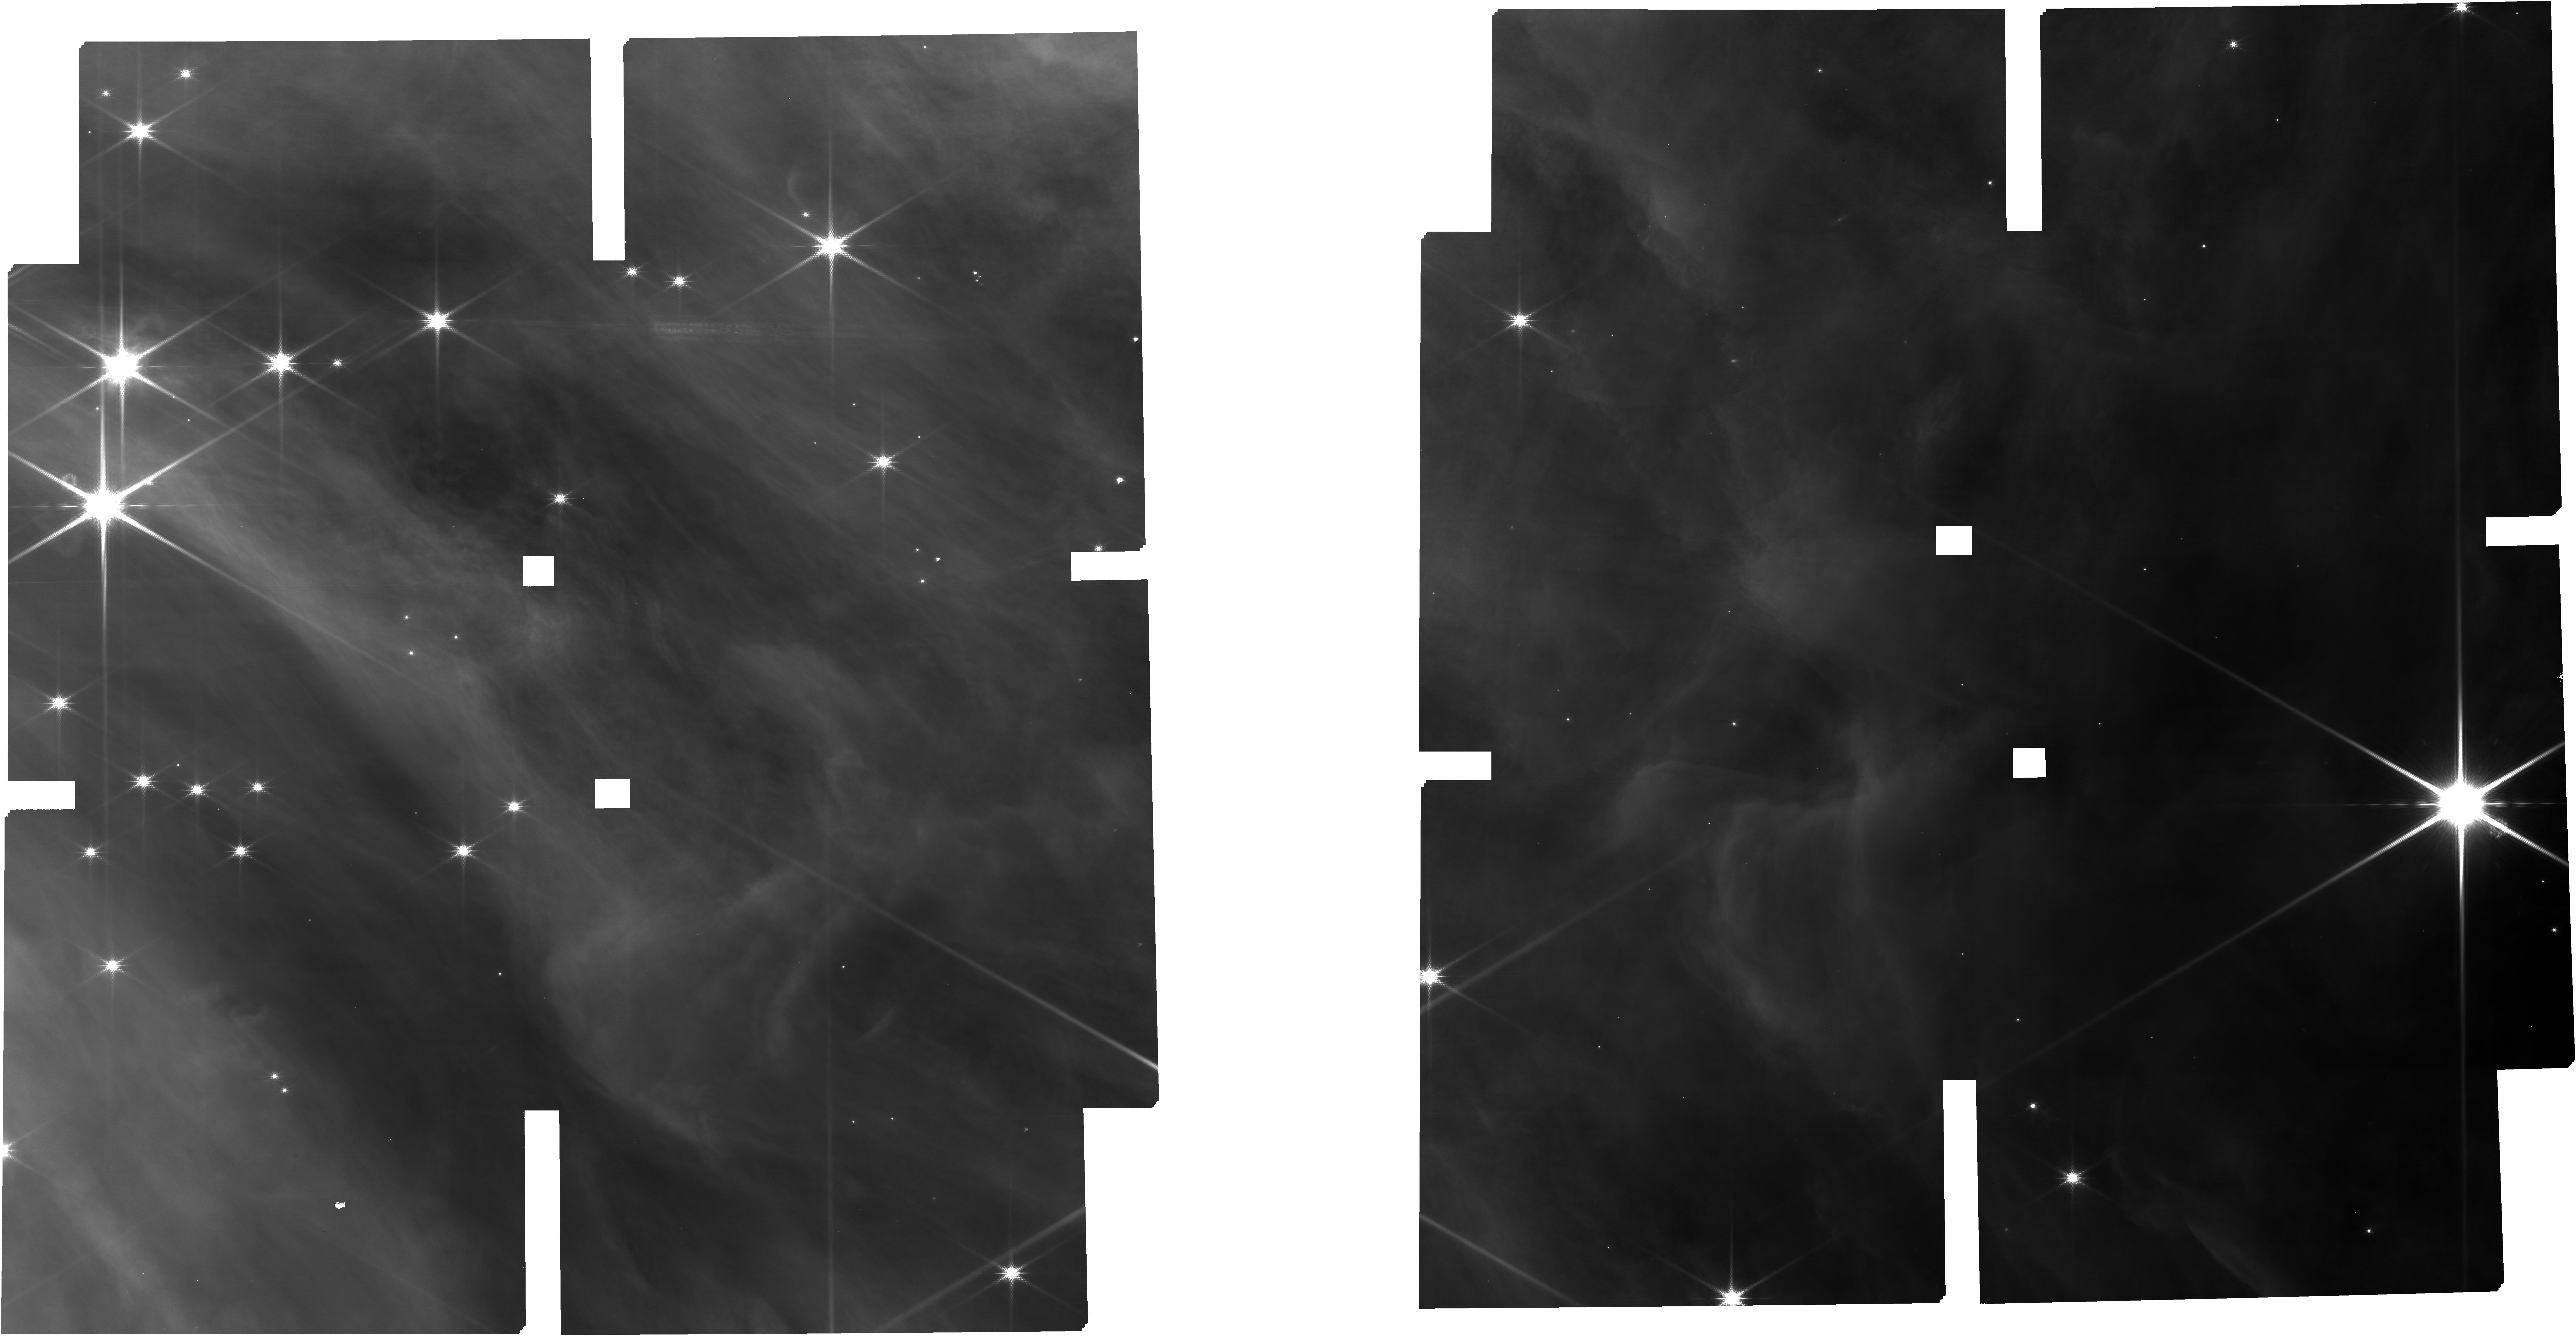
Target: TARGETS
Instrument: NIRCAM
Filter: F150W2+F162M
Exposure: 34 min
Observation ID: jw01228-o003_t001_nircam_f150w2-f162m

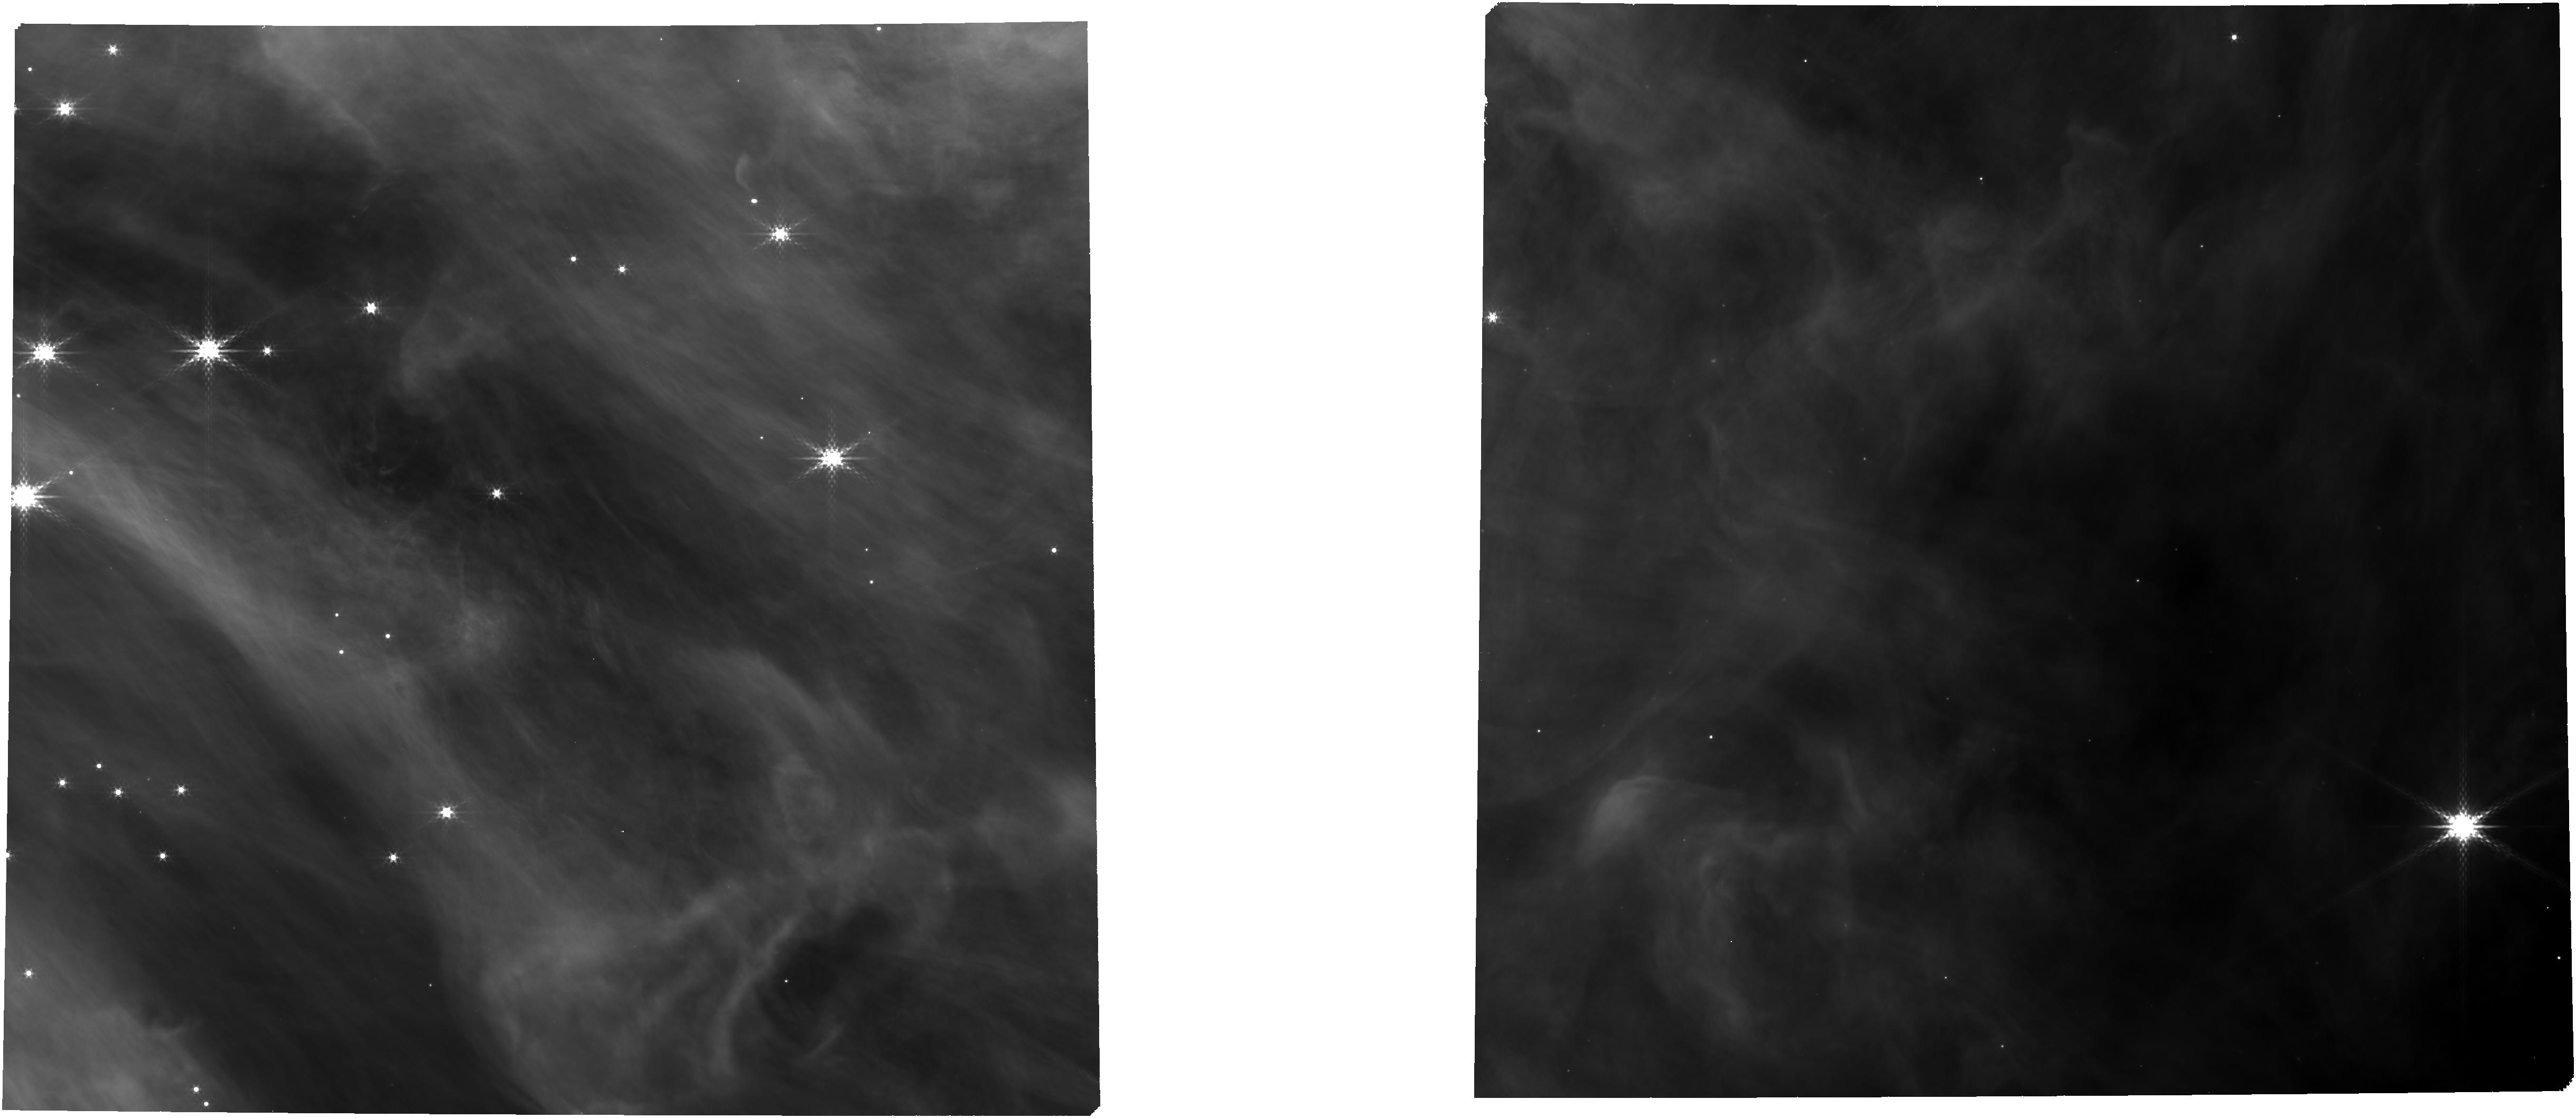
Target: TARGETS
Instrument: NIRCAM
Filter: F360M
Exposure: 17 min
Observation ID: jw01228-o003_t001_nircam_clear-f360m

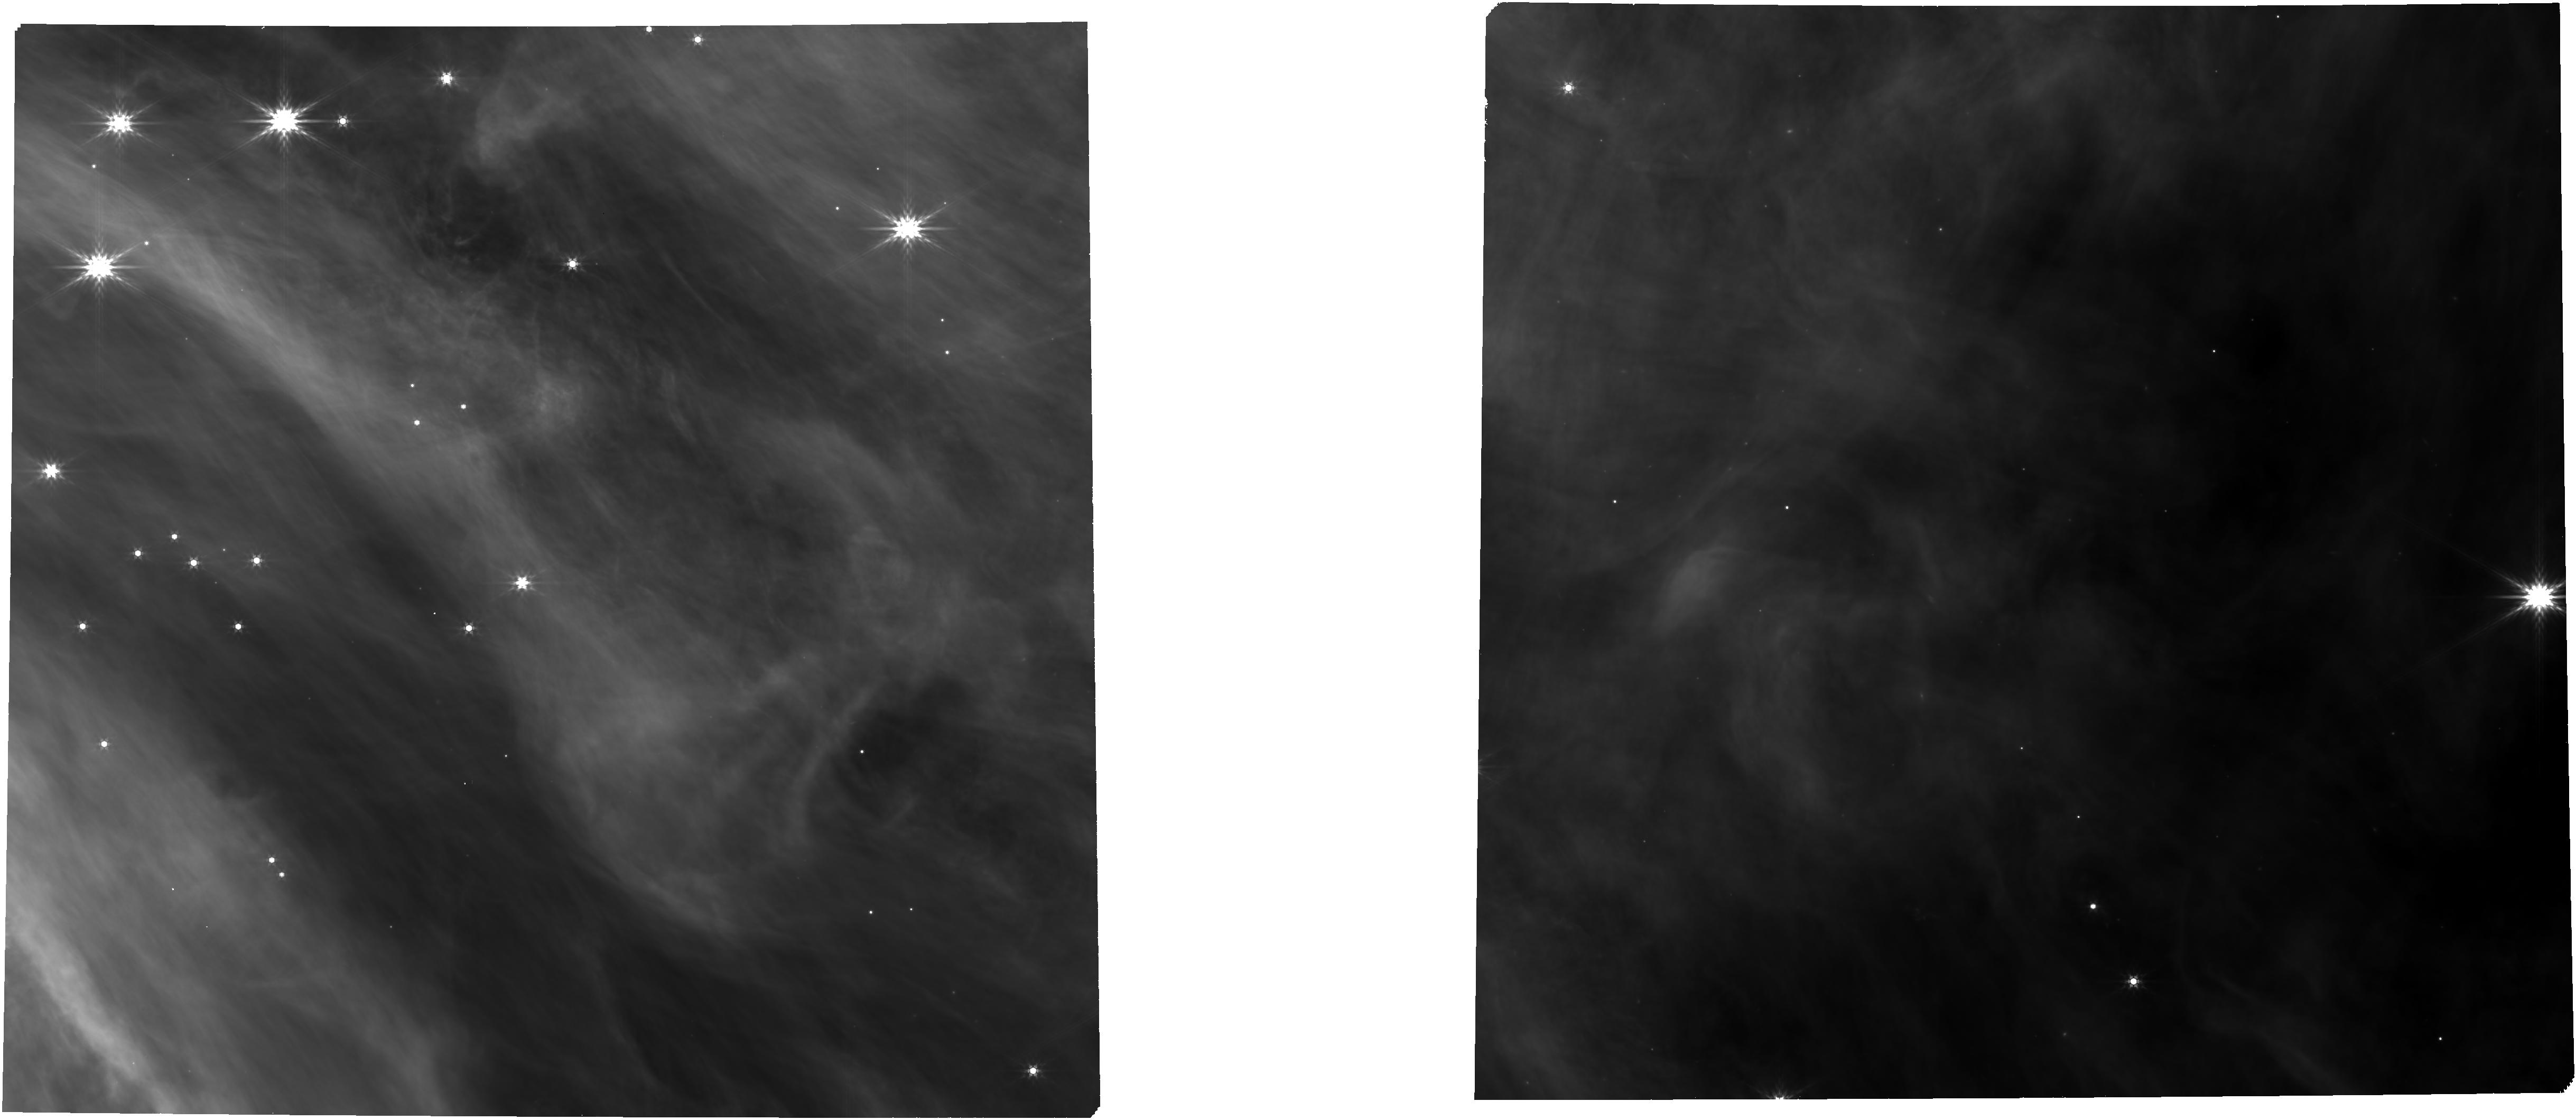
Target: TARGETS
Instrument: NIRCAM
Filter: F444W
Exposure: 17 min
Observation ID: jw01228-o003_t001_nircam_clear-f444w

The Physics of Brown Dwarfs - Part #1 (PI: Alves de Oliveira, Catarina)

This NIRSpec/JWST proposal, is divided into two complementary programs. In the first program, we propose to obtain low and medium resolution near-IR spectra of known and candidate brown dwarfs in two nearby star-forming clusters that are representative of different star formation environments. NIRSpec proposal ID: R65.10 The observations can be acquired in any of the two possible visibility windows in the Cycle, but preferencially we would like them to be taken in the earliest window in the Cycle.